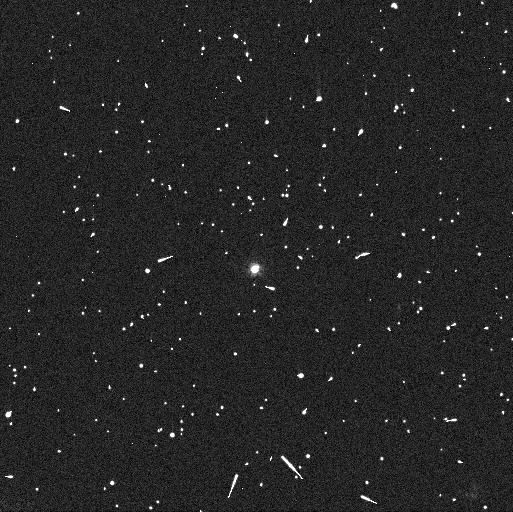
Target: 229762. Instrument: WFC3/UVIS. Filter: F606W. Exposure: 3 min. Observation ID: idid02swq

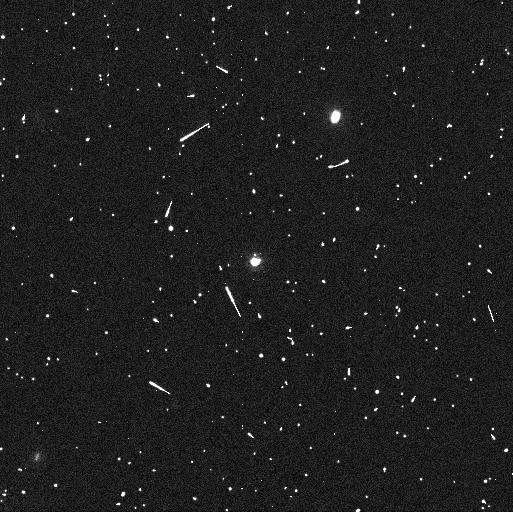
Target: 229762. Instrument: WFC3/UVIS. Filter: F814W. Exposure: 5 min. Observation ID: idid01m8q

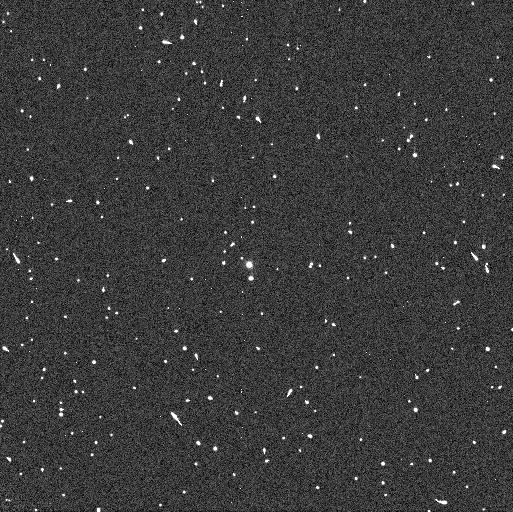
Target: 229762. Instrument: WFC3/UVIS. Filter: F438W. Exposure: 5 min. Observation ID: idid04bhq

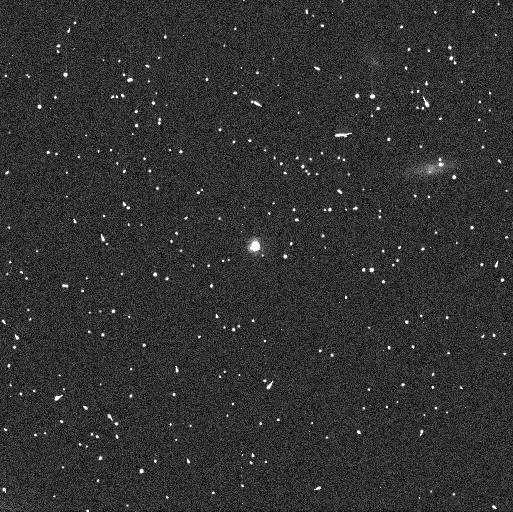
Target: 229762. Instrument: WFC3/UVIS. Filter: F814W. Exposure: 5 min. Observation ID: idid05gcq

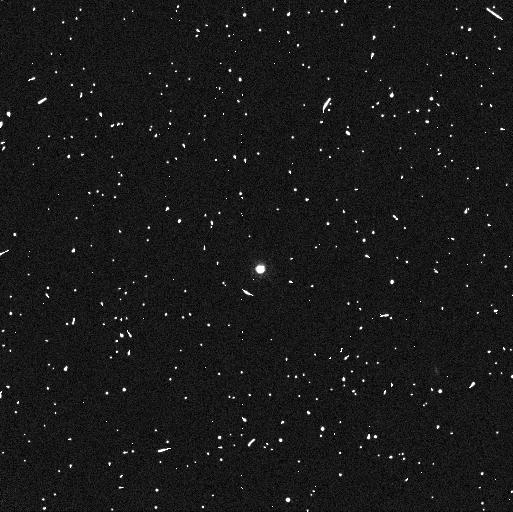
Target: 229762. Instrument: WFC3/UVIS. Filter: F814W. Exposure: 5 min. Observation ID: idid02t0q

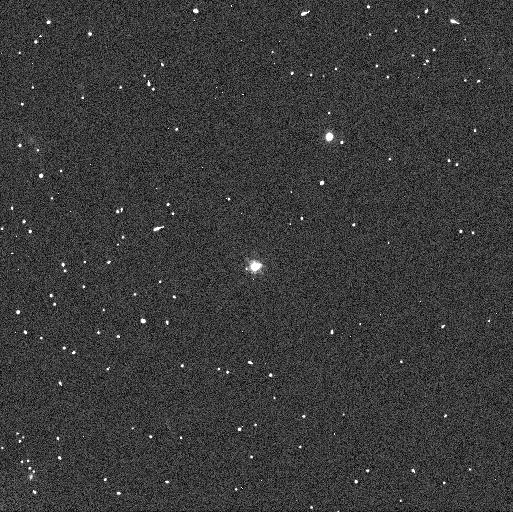
Target: 229762. Instrument: WFC3/UVIS. Filter: F606W. Exposure: 3 min. Observation ID: idid01maq

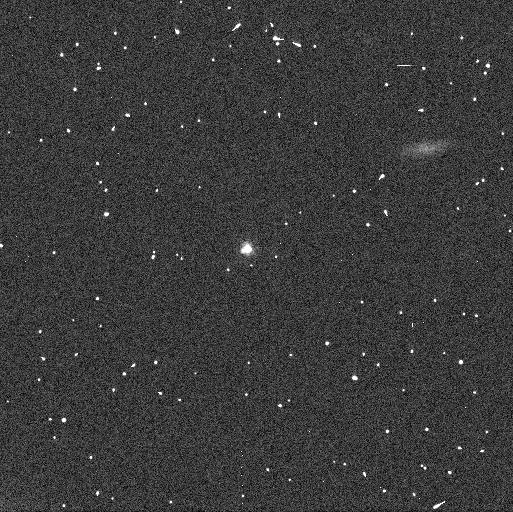
Target: 229762. Instrument: WFC3/UVIS. Filter: F606W. Exposure: 3 min. Observation ID: idid05g7q

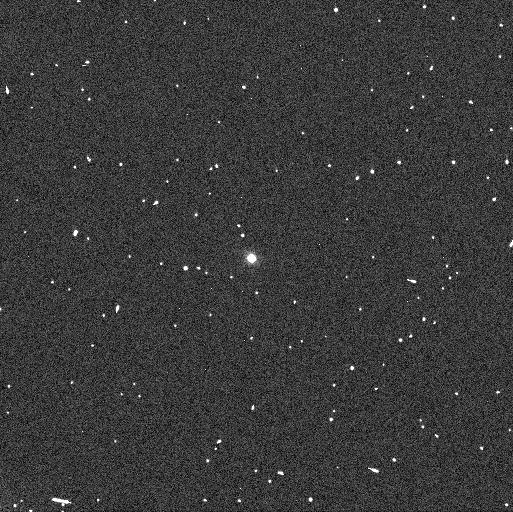
Target: 229762. Instrument: WFC3/UVIS. Filter: F606W. Exposure: 3 min. Observation ID: idid04bgq

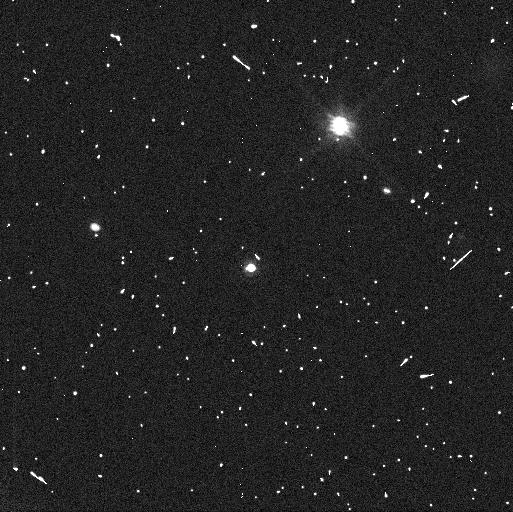
Target: 229762. Instrument: WFC3/UVIS. Filter: F814W. Exposure: 5 min. Observation ID: idid03hpq

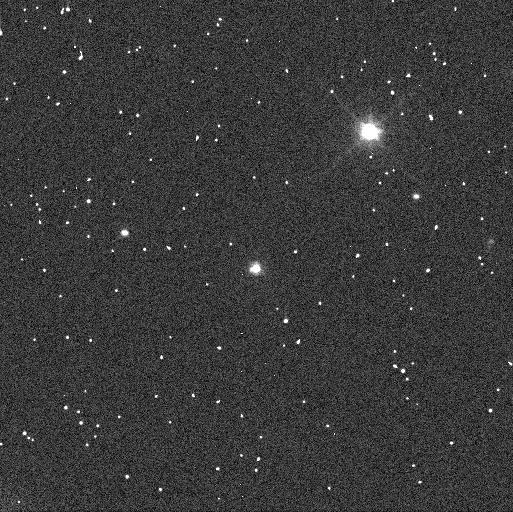
Target: 229762. Instrument: WFC3/UVIS. Filter: F606W. Exposure: 3 min. Observation ID: idid03htq

Density of transneptunian object 229762 2007 UK126 (PI: Grundy, Will M.)

Densities provide unique information about bulk composition and interior structure and are key to going beyond the skin-deep view offered by remote-sensing techniques based on photometry, spectroscopy, and polarimetry. They are known for a handful of the relict planetesimals that populate our Solar System's Kuiper belt, revealing intriguing differences between small and large bodies. More and better quality data are needed to address fundamental questions about how planetesimals form from nebular solids, and how distinct materials are distributed through the nebula. Masses from binary orbits are generally quite precise, but a problem afflicting many of the known densities is that they depend on size estimates from thermal emission observations, with large model-dependent uncertainties that dominate the error bars on density estimates. Stellar occultations can provide much more accurate sizes and thus densities, but they depend on fortuitous geometry and thus can only be done for a few particularly valuable binaries. We propose observations of a system where an accurate density can be determined: 229762 2007 UK126. An accurate size is already available from multiple stellar occultation chords. This proposal will determine the mass, and thus the density.